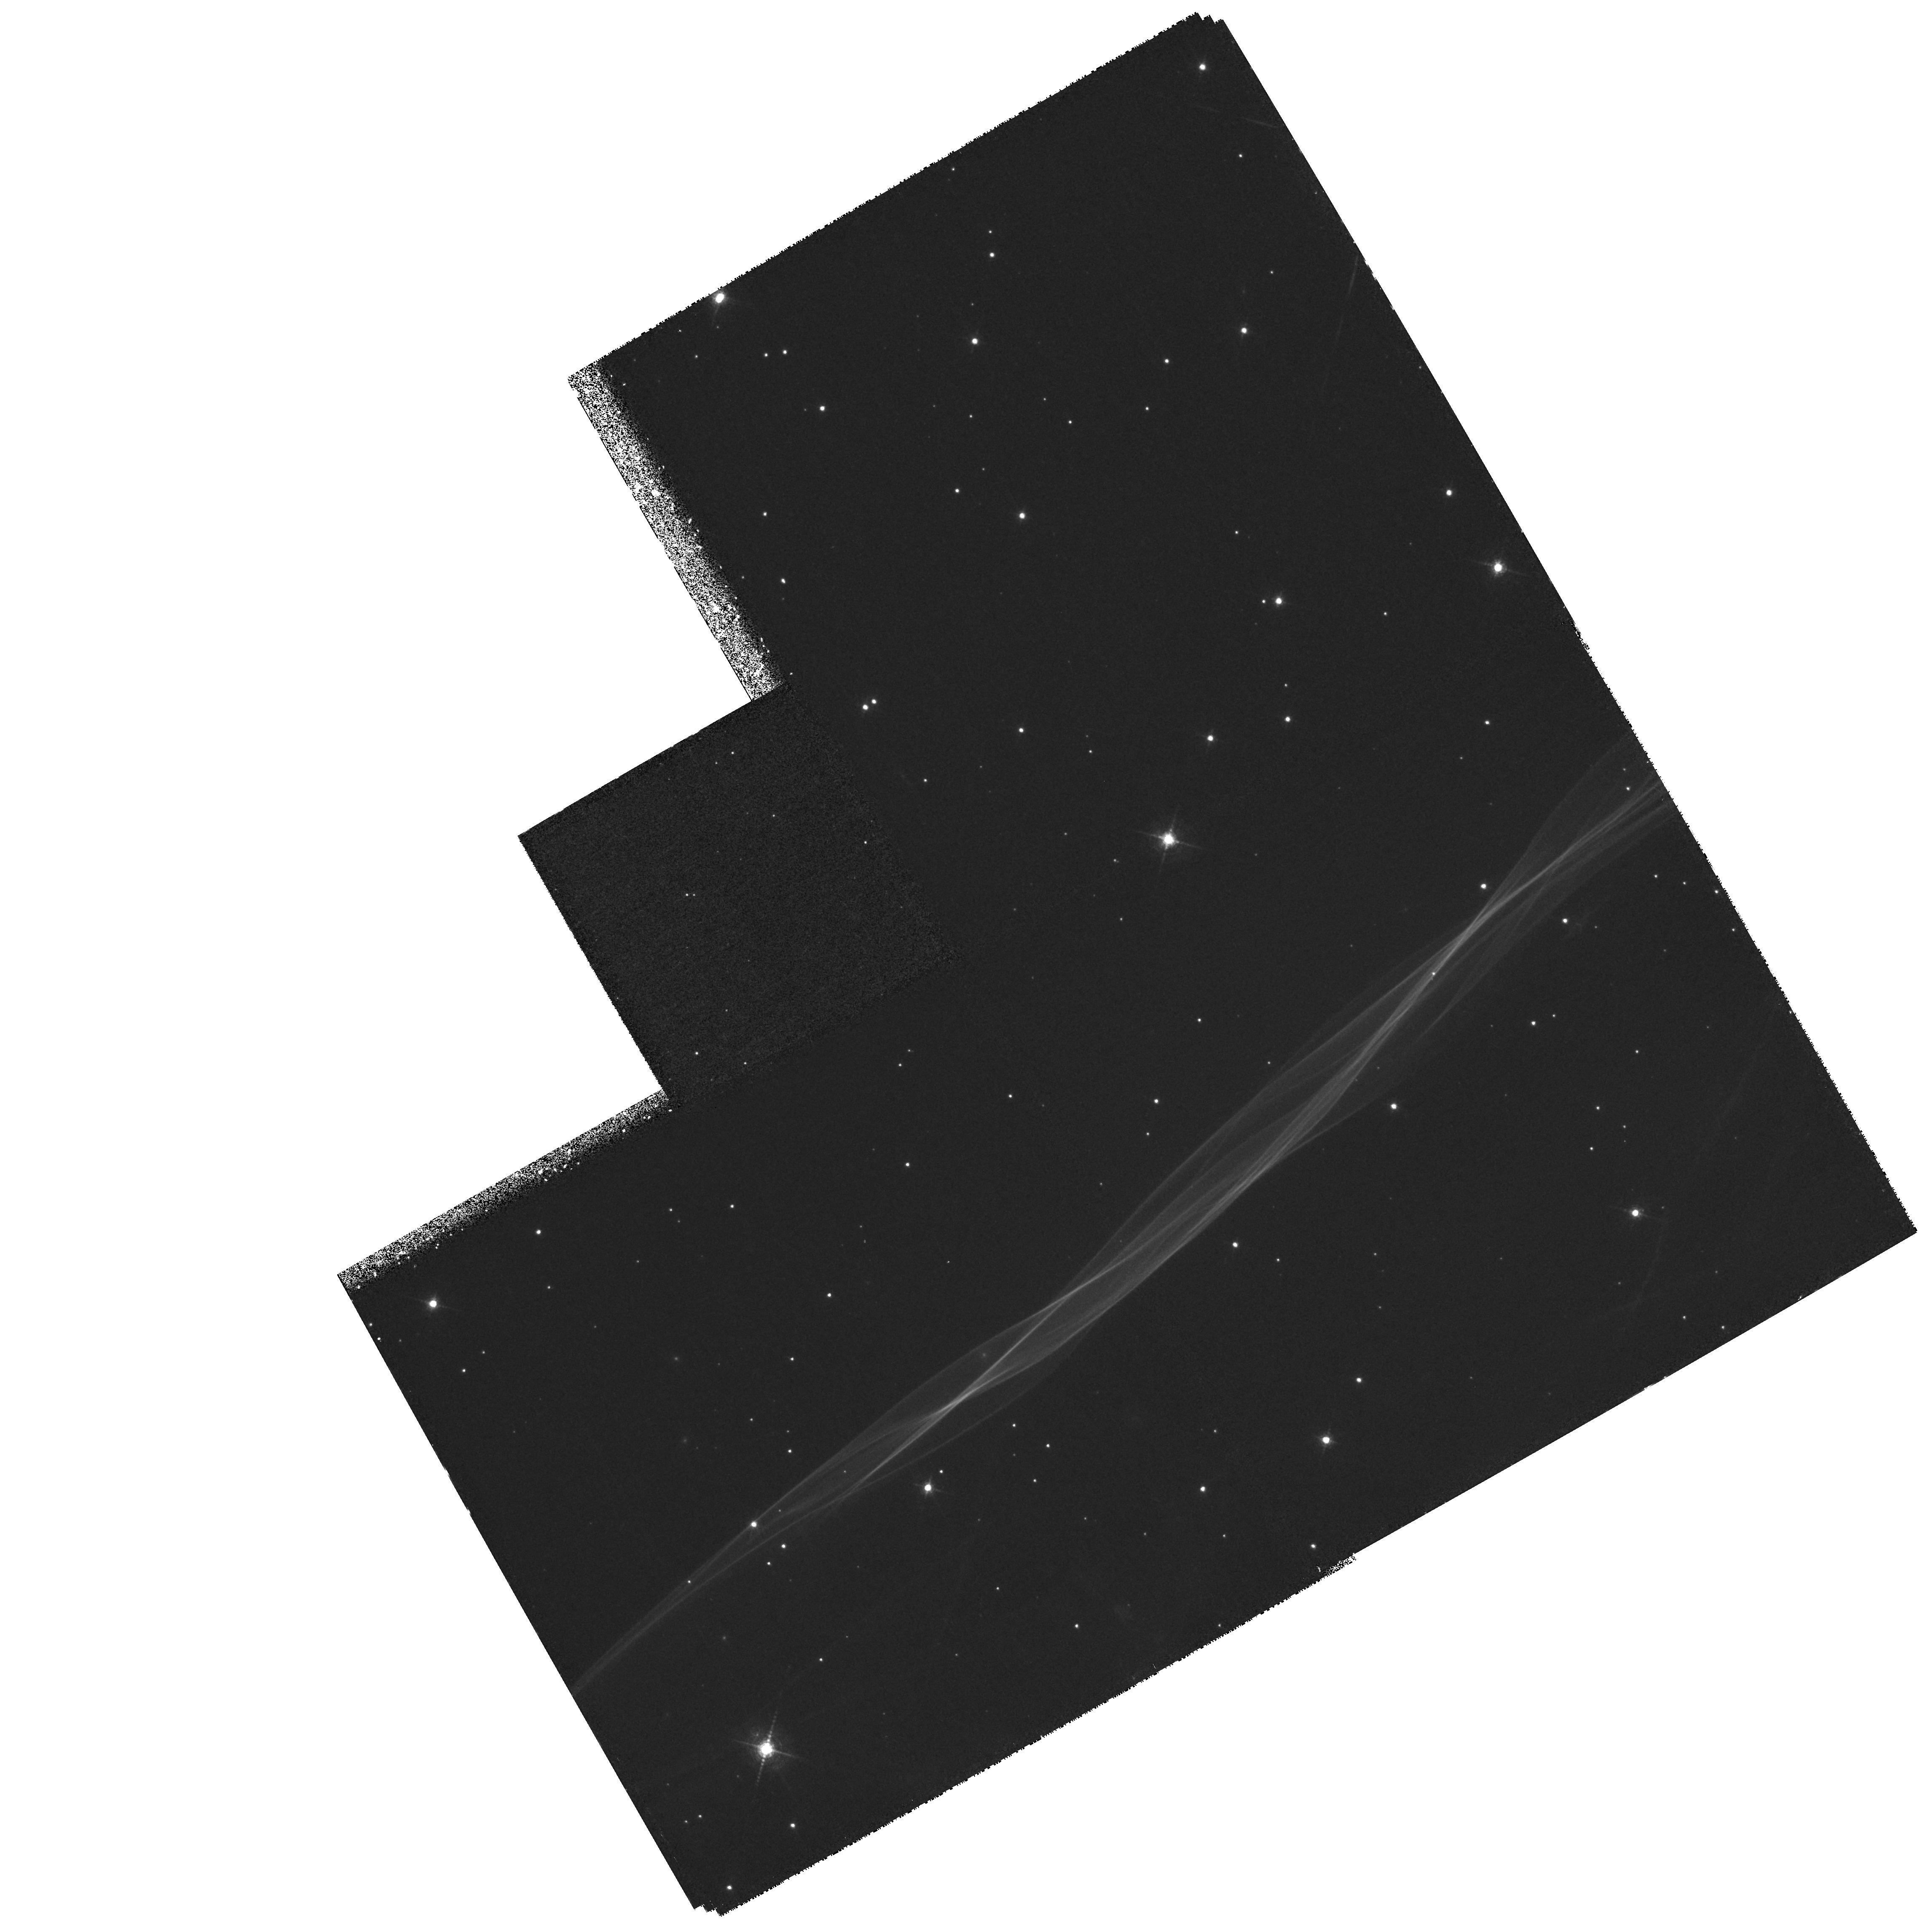
Target: CYGLOOP-NENR
Instrument: WFPC2/PC
Filter: F656N
Exposure: 2.1 h
Observation ID: hst_7289_01_wfpc2_pc_f656n_u4c601

Spatially-resolved FUV Spectra of the Primary Shock in the Cygnus Loop (PI: Blair, William P.)

We request STIS spectroscopic (G140L) observations to determine the ionization structure behind the non-radiative, primary shock front on the northeastern edge of the Cygnus Loop supernova remnant. These measurements will allow us to determine the rate at which electron and ion temperatures come into equilibrium in the post-shock flow. We also request higher resolution STIS G140M observations of N V Lambda1238, 1242 and C IV Lambda1548, 1551 at selected positions to assess optical depth effects on the relative line intensities for comparison with models and to obtain information on the intrinsic line widths. A WFPC2 HAlpha EARLY ACQ image will be needed to establish the exact location of the shock front and set up the grid of spectral positions. These observations will permit a detailed analysis of the shock physics occurring in the primary collisionless shock front, including especially the rate of energy sharing between the ions and electrons in the postshock gas. This will allow us to discriminate between models with rapid (e.g. plasma turbulence) and slow (e.g. Coulomb collisions) equilibration, a result that has important general ramifications for understanding shock waves in a variety of astrophysical situations.